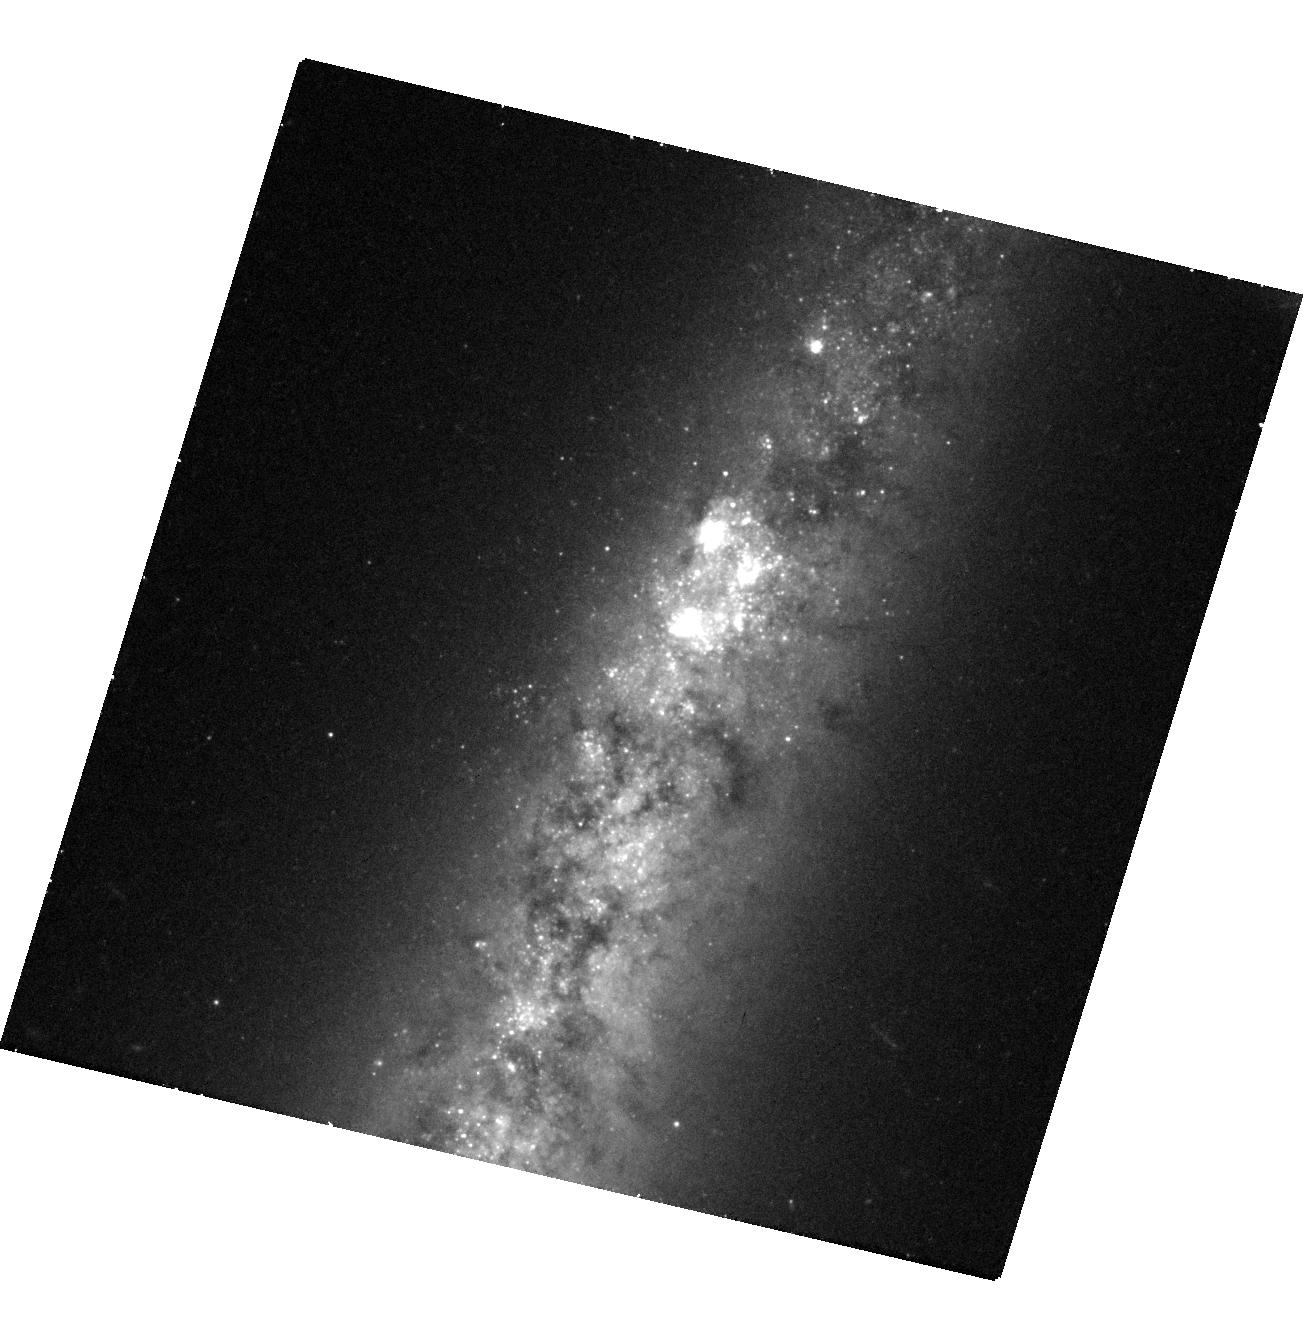
Target: SN2021HIZ
Instrument: WFC3/UVIS
Filter: F555W
Exposure: 41 min
Observation ID: hst_17413_34_wfc3_uvis_f555w_if8734

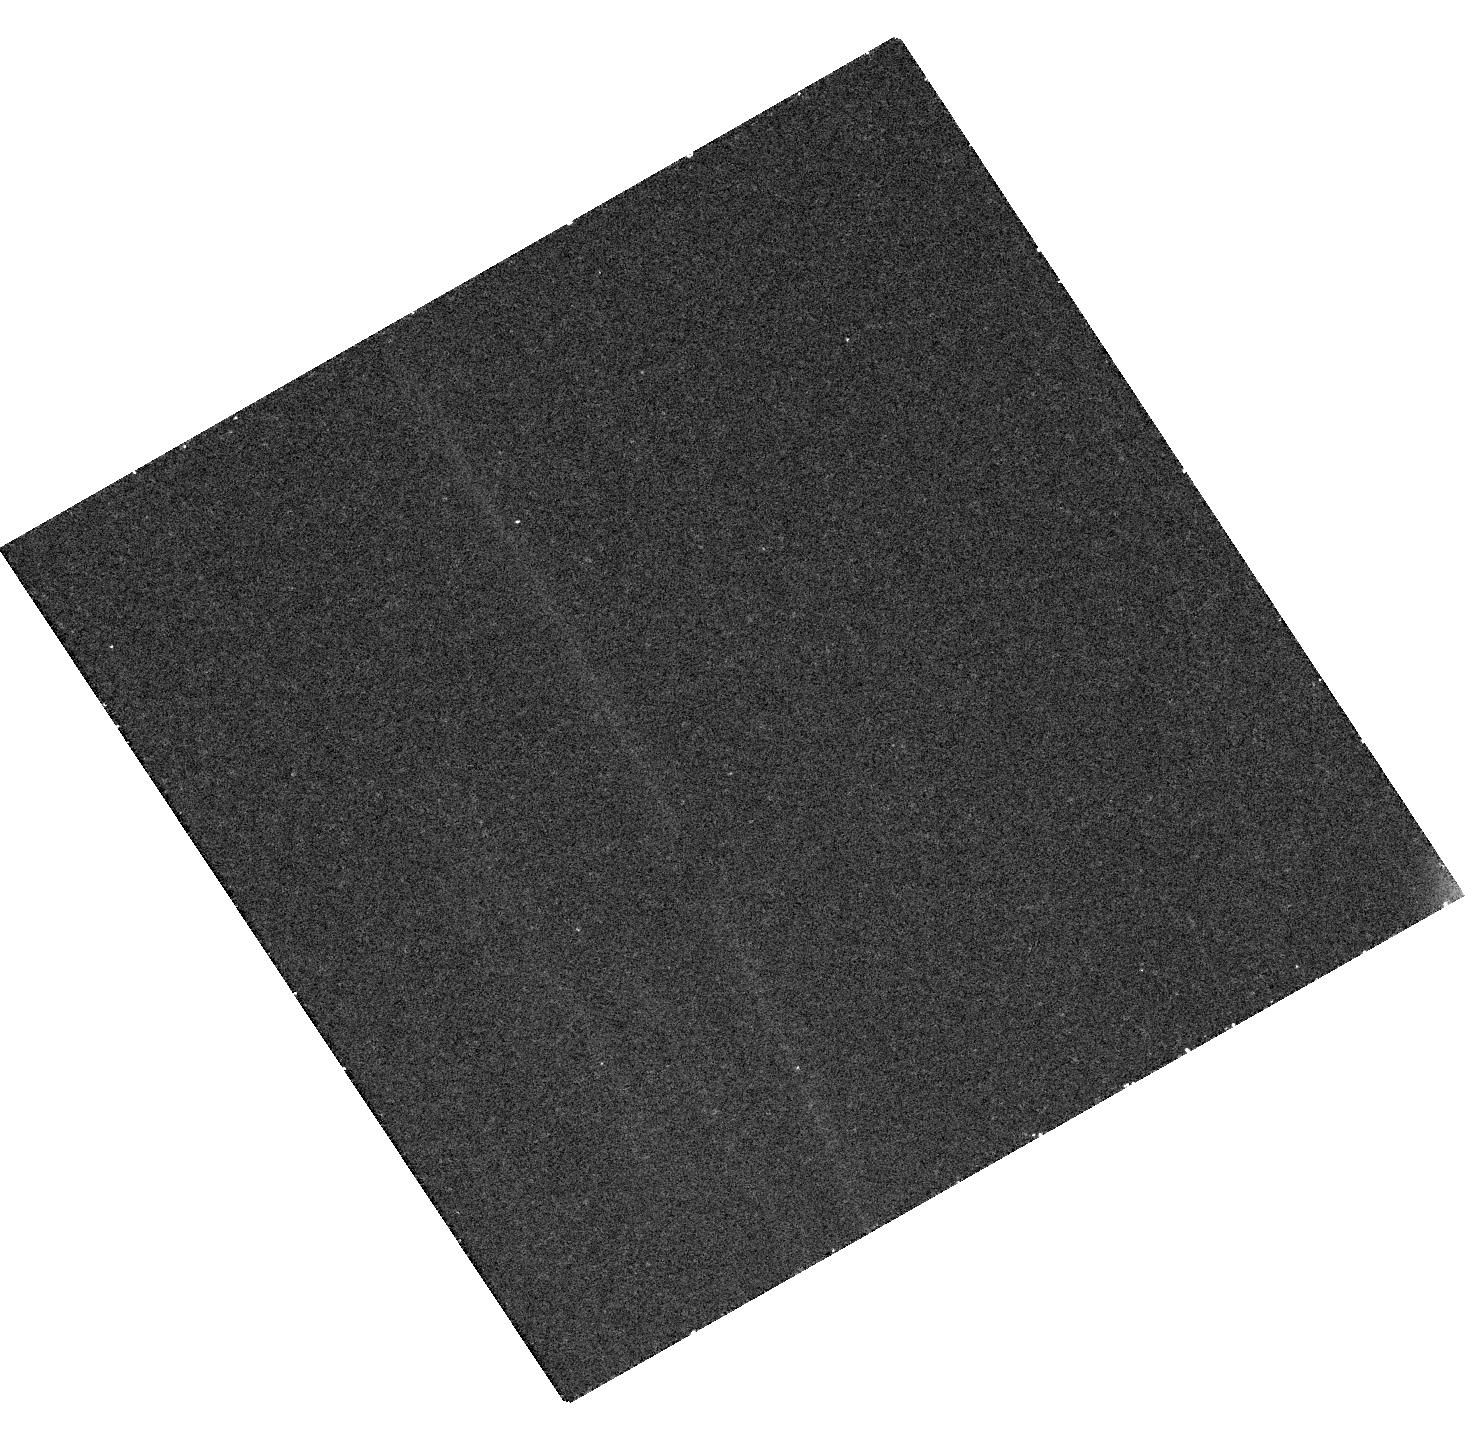
Target: SN2021RHU
Instrument: WFC3/UVIS
Filter: F555W
Exposure: 43 min
Observation ID: hst_17413_45_wfc3_uvis_f555w_if8745

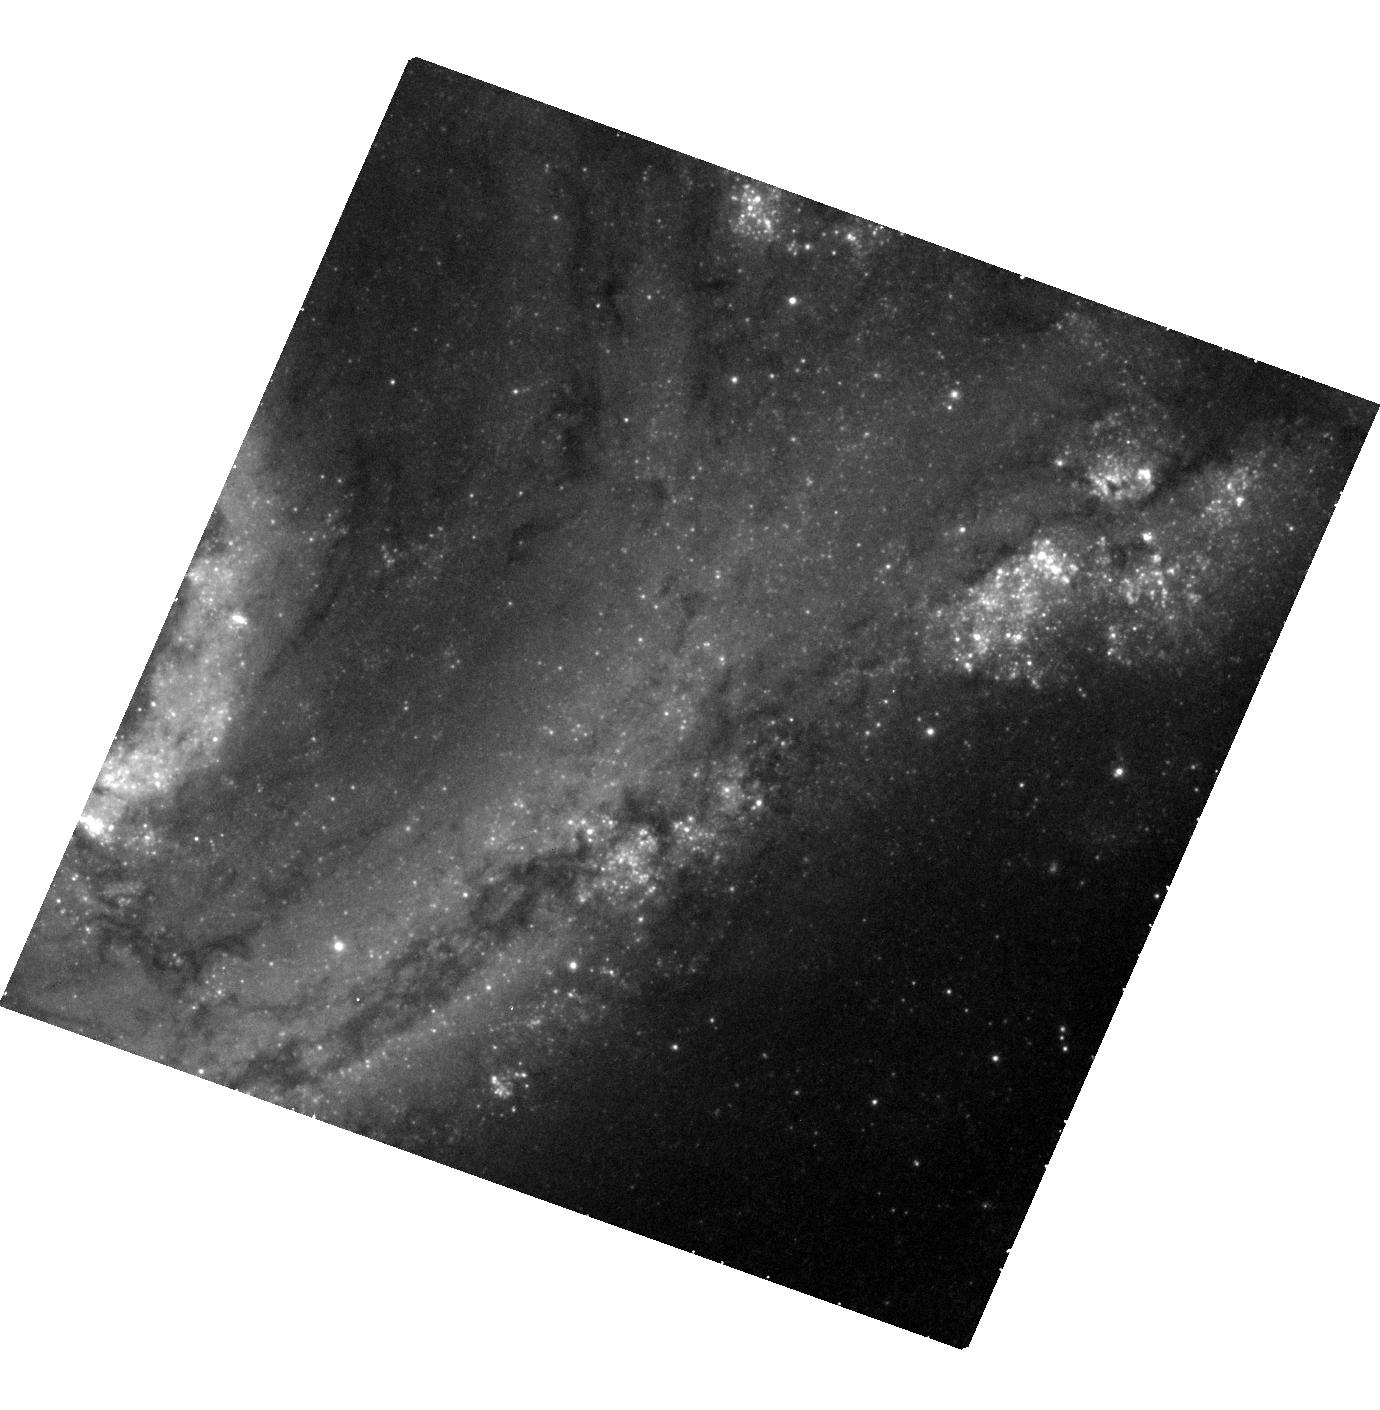
Target: SN2021PFS
Instrument: WFC3/UVIS
Filter: F555W
Exposure: 43 min
Observation ID: hst_17413_60_wfc3_uvis_f555w_if8760

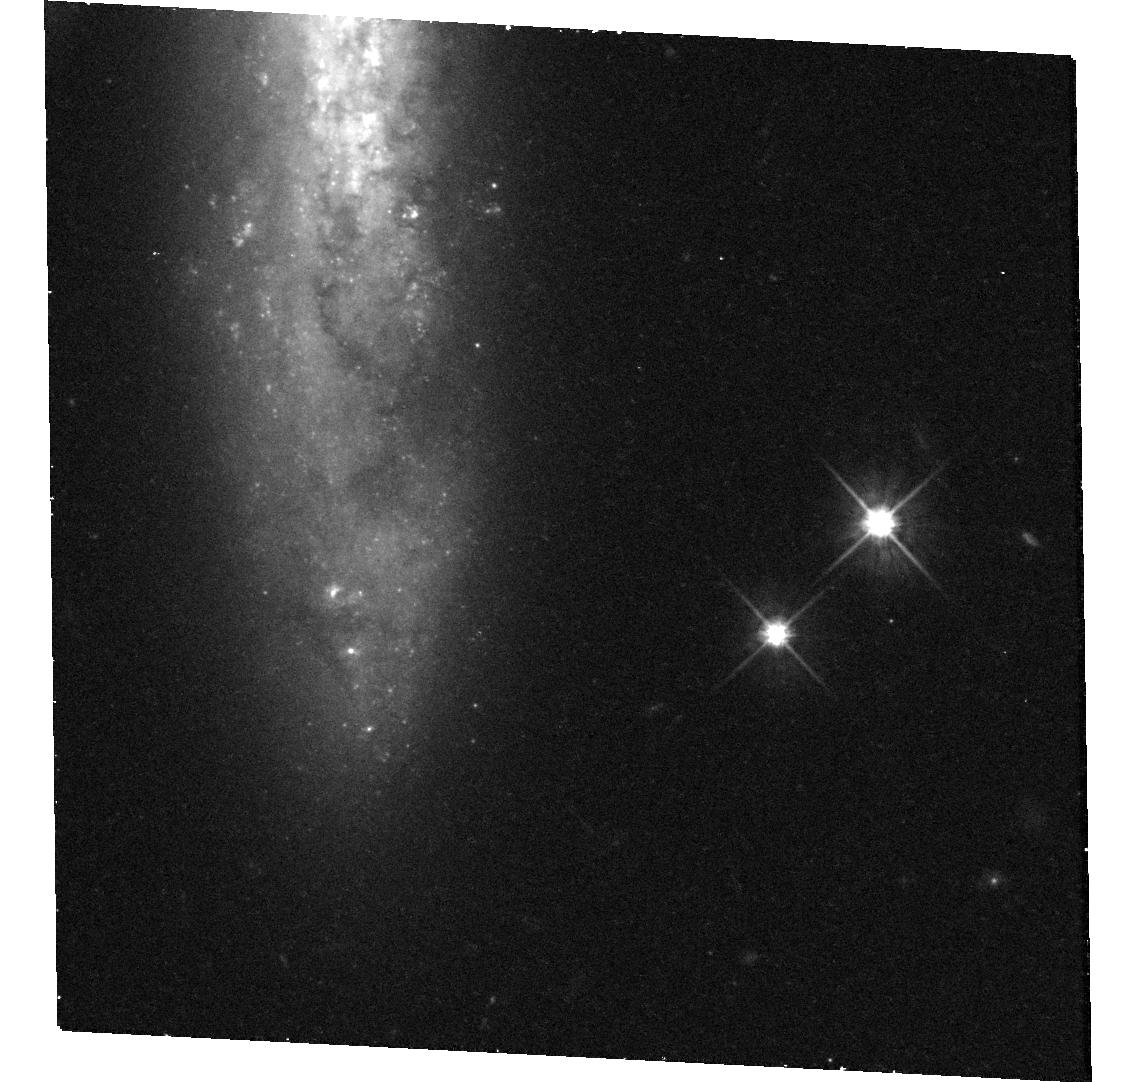
Target: SN2021XJU
Instrument: WFC3/UVIS
Filter: F555W
Exposure: 42 min
Observation ID: hst_17413_59_wfc3_uvis_f555w_if8759

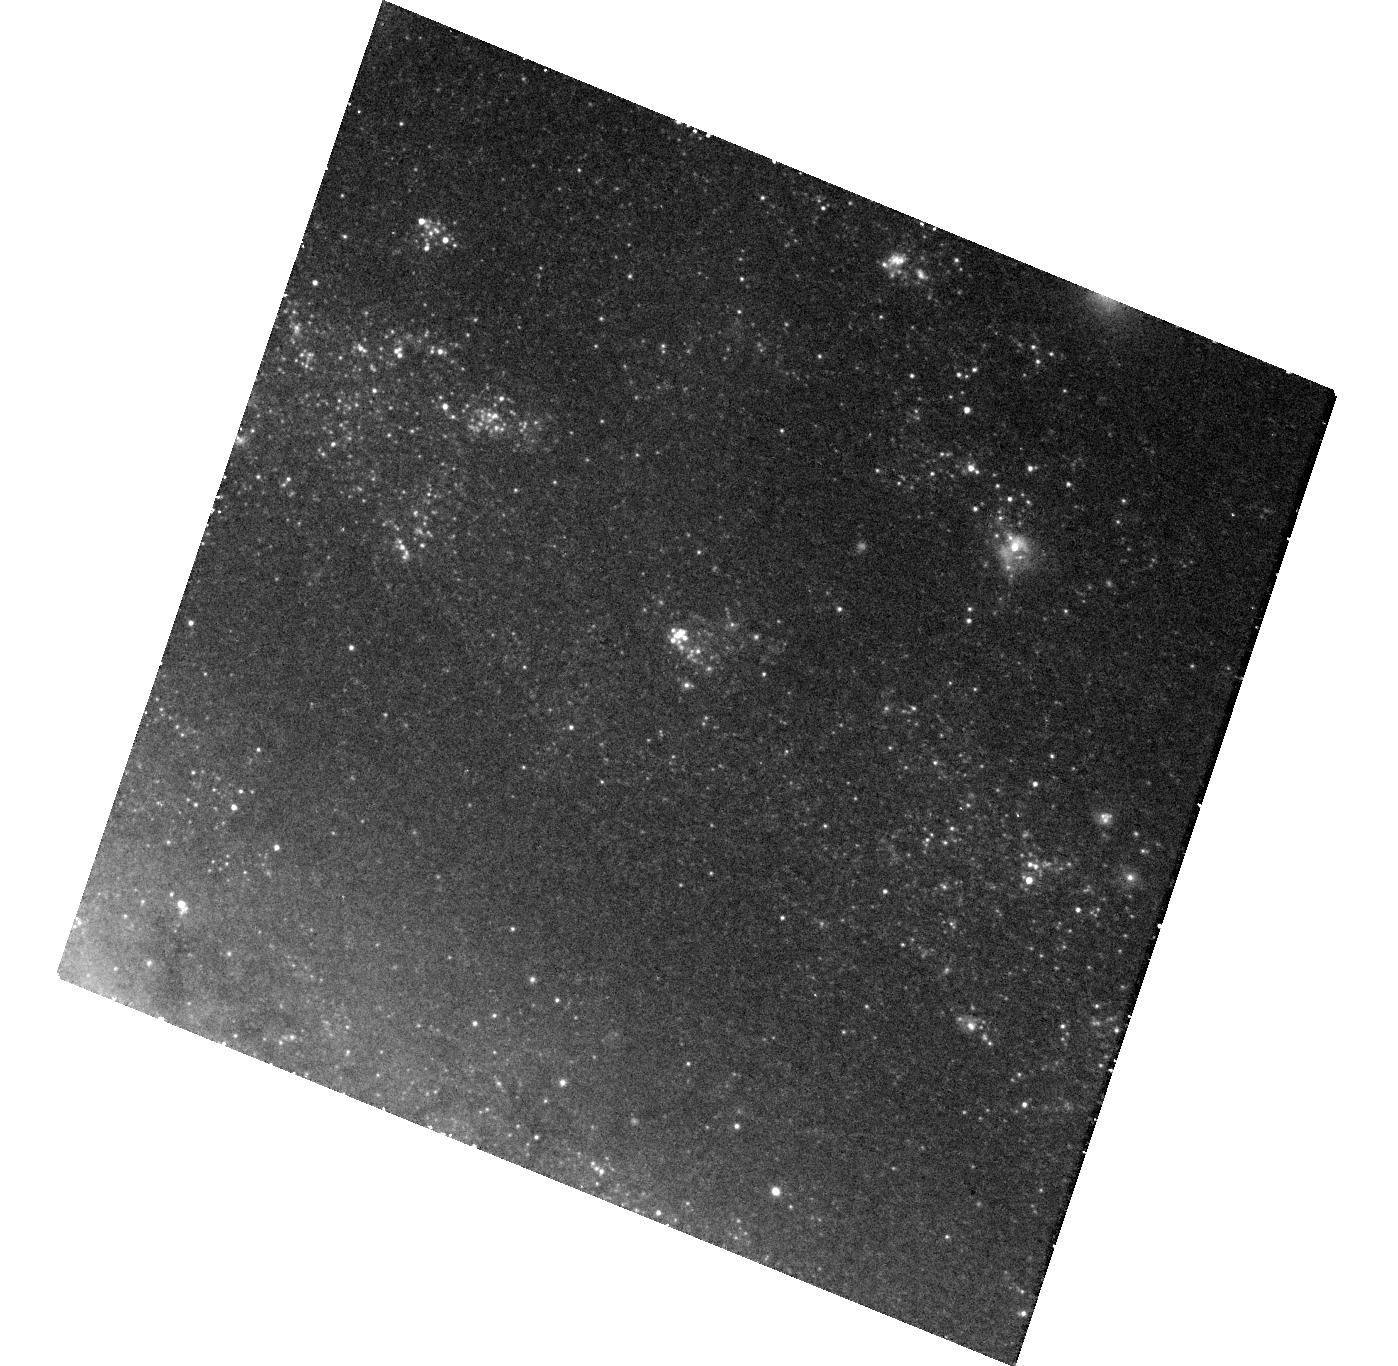
Target: SN2021PIT
Instrument: WFC3/UVIS
Filter: F555W
Exposure: 44 min
Observation ID: hst_17413_42_wfc3_uvis_f555w_if8742

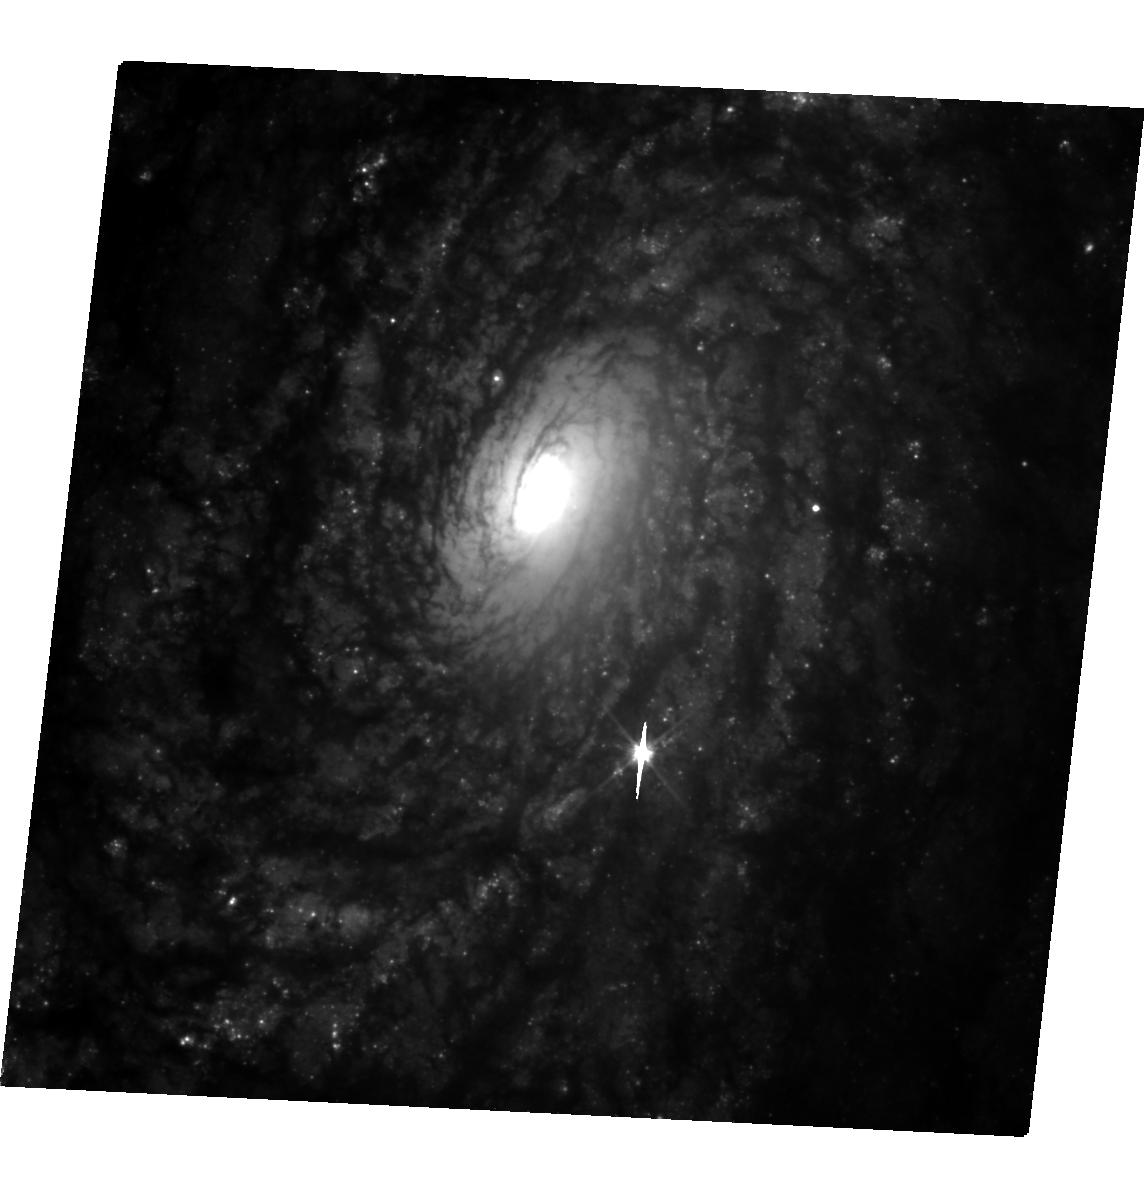
Target: SN2021J
Instrument: WFC3/UVIS
Filter: F555W
Exposure: 43 min
Observation ID: hst_17413_31_wfc3_uvis_f555w_if8731

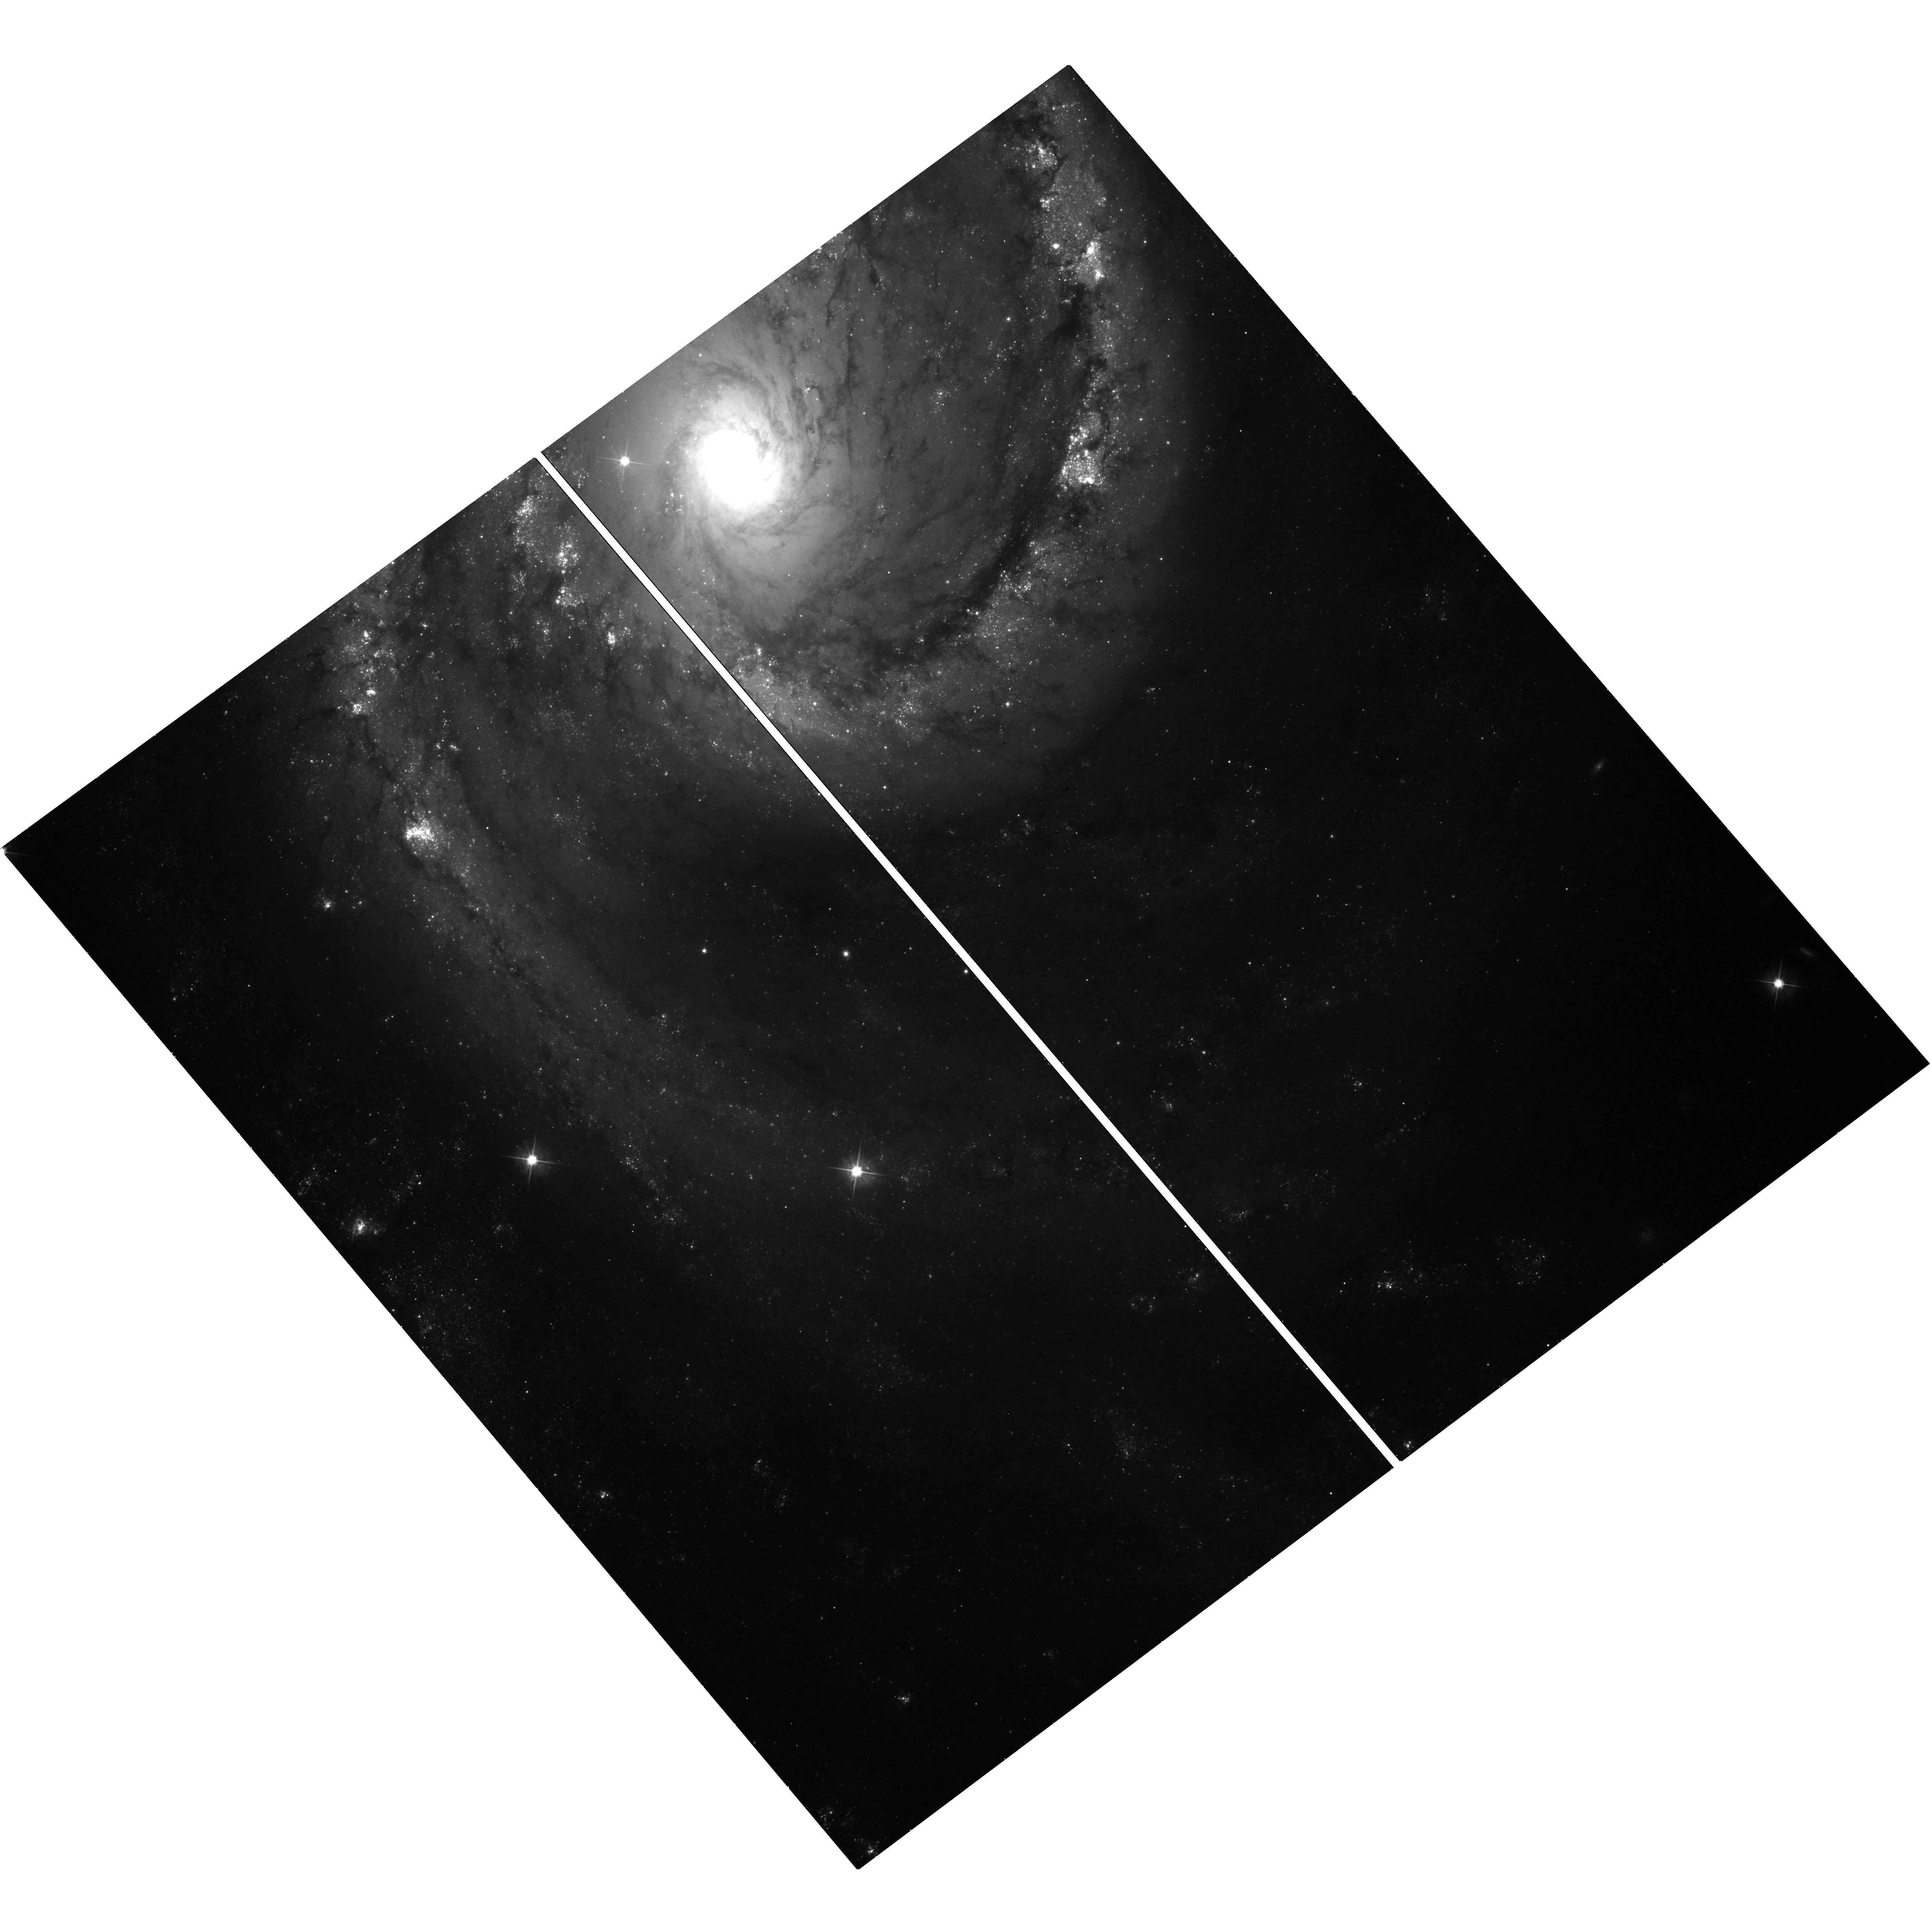
Target: SN2021AEFX
Instrument: WFC3/UVIS
Filter: F555W
Exposure: 19 min
Observation ID: hst_17413_55_wfc3_uvis_f555w_if8755

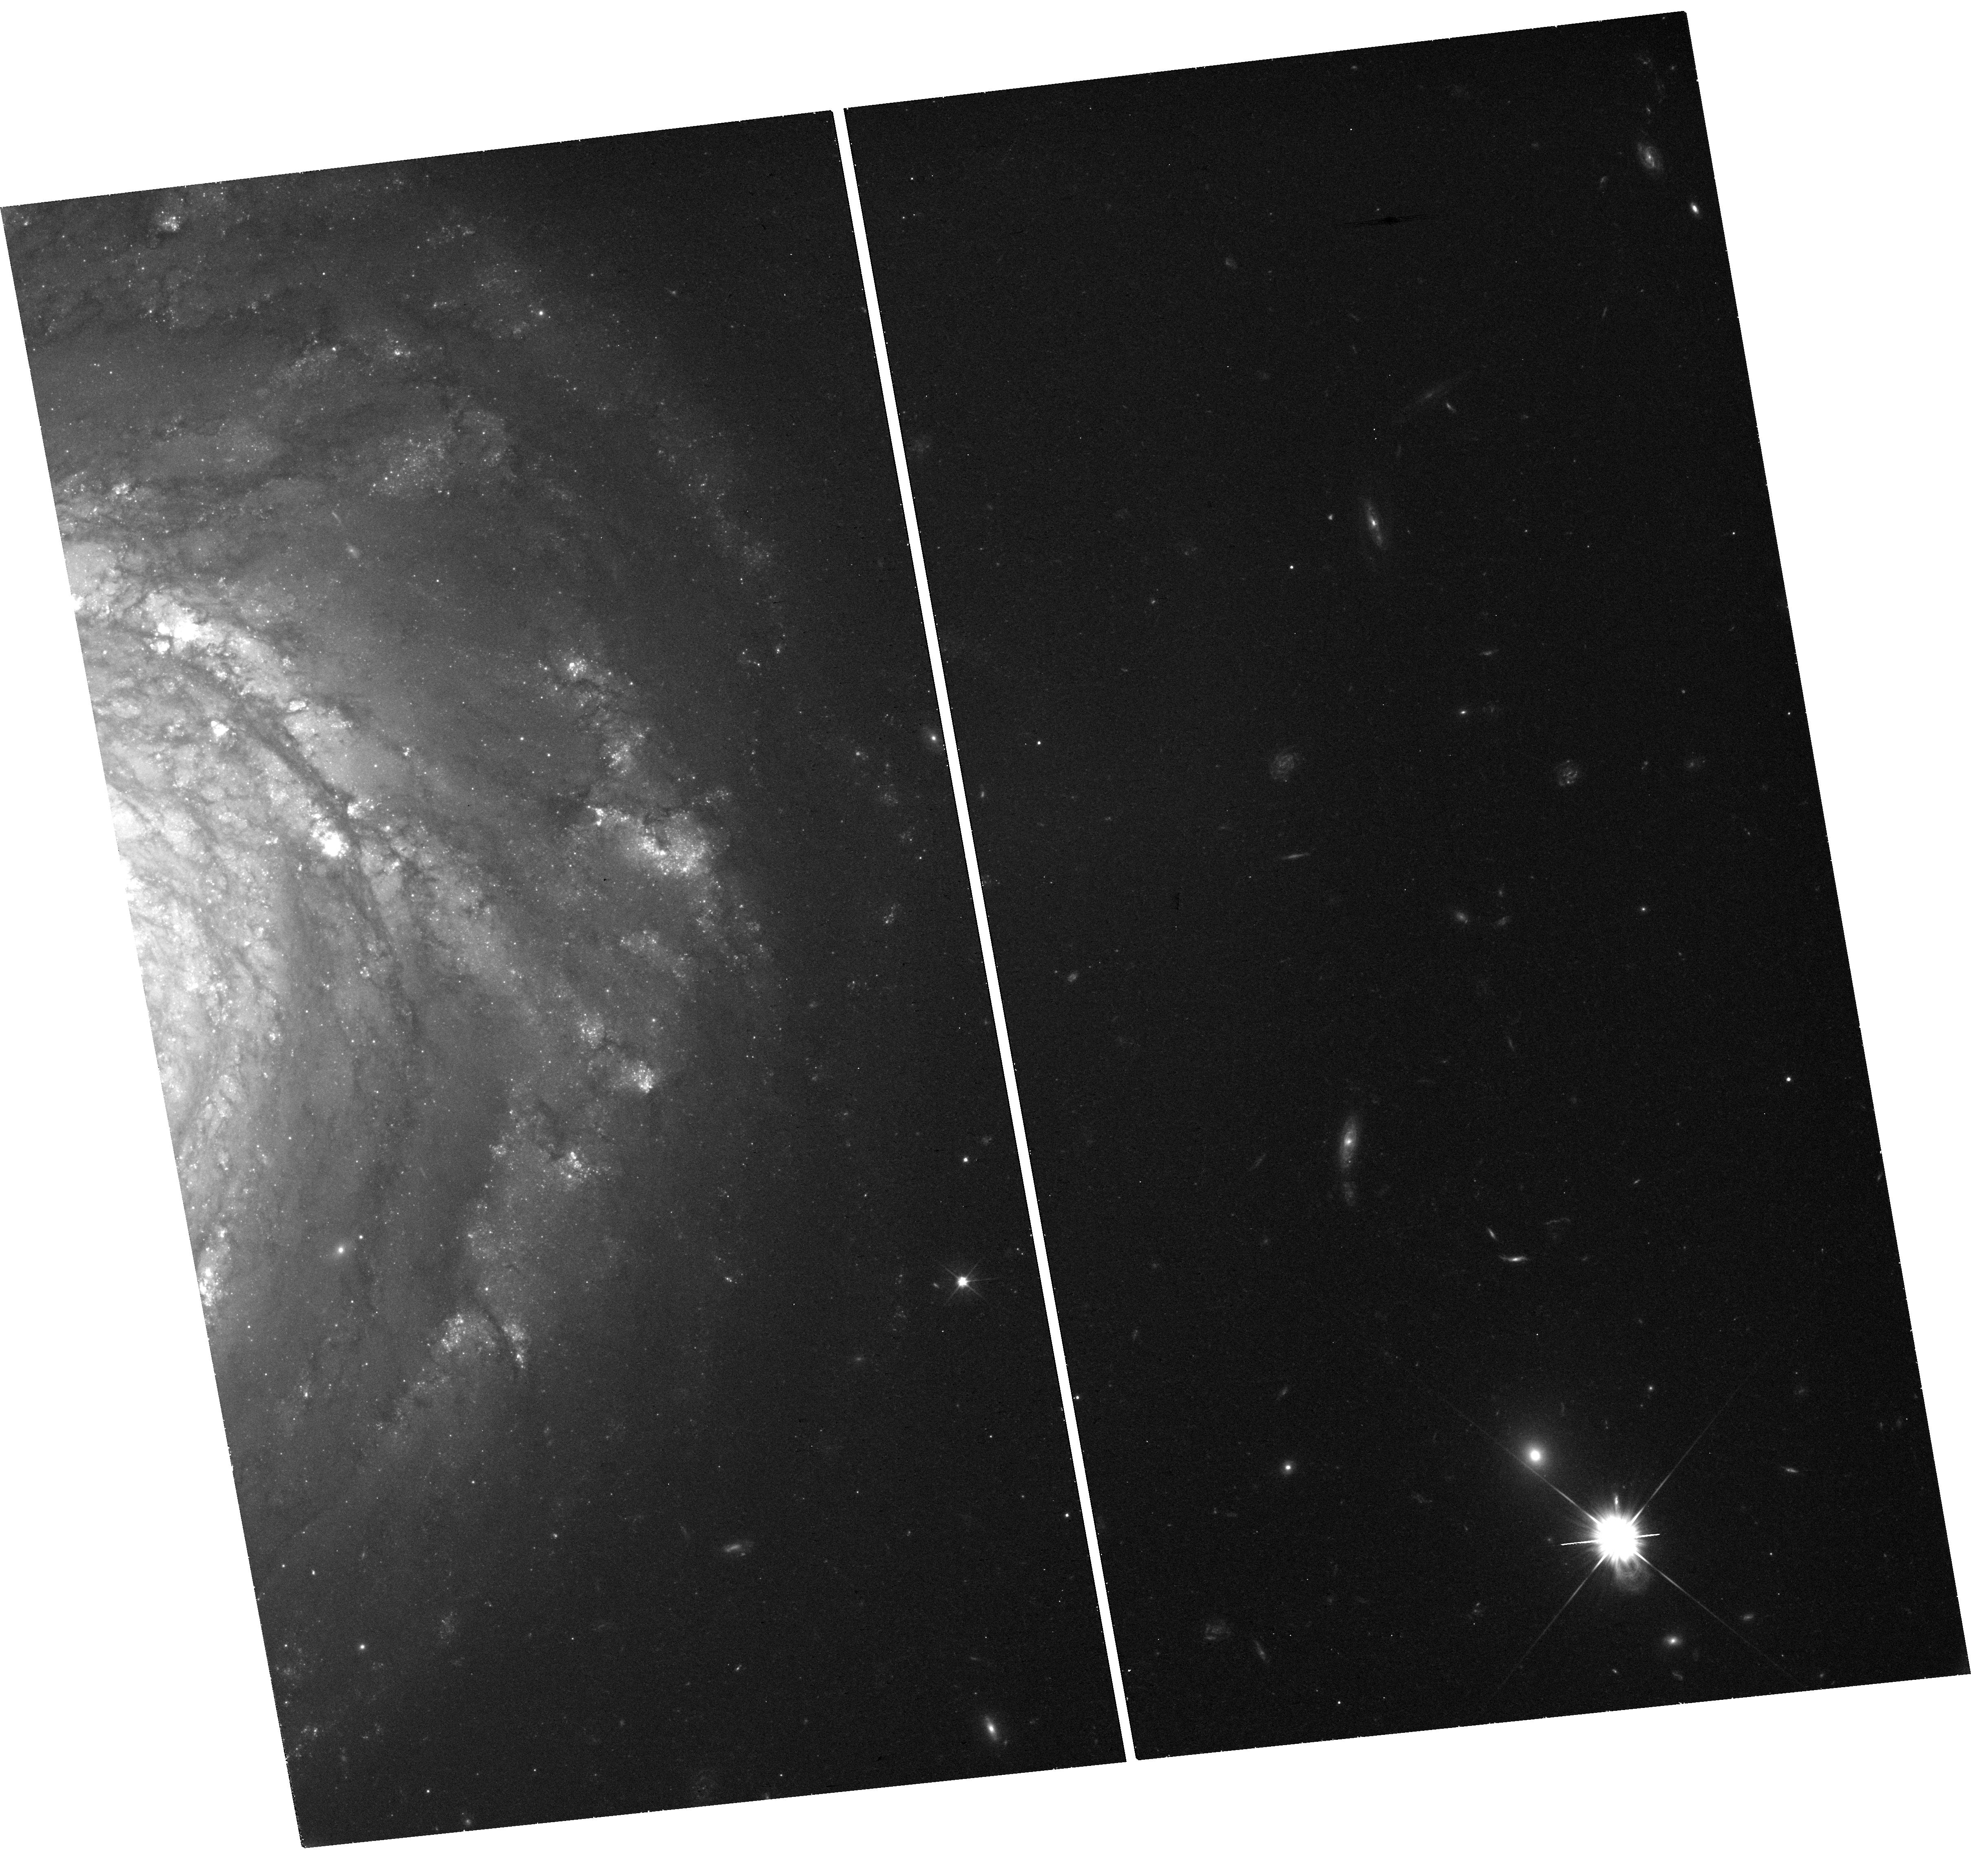
Target: SN2021HPR
Instrument: WFC3/UVIS
Filter: F555W
Exposure: 48 min
Observation ID: hst_17413_35_wfc3_uvis_f555w_if8735

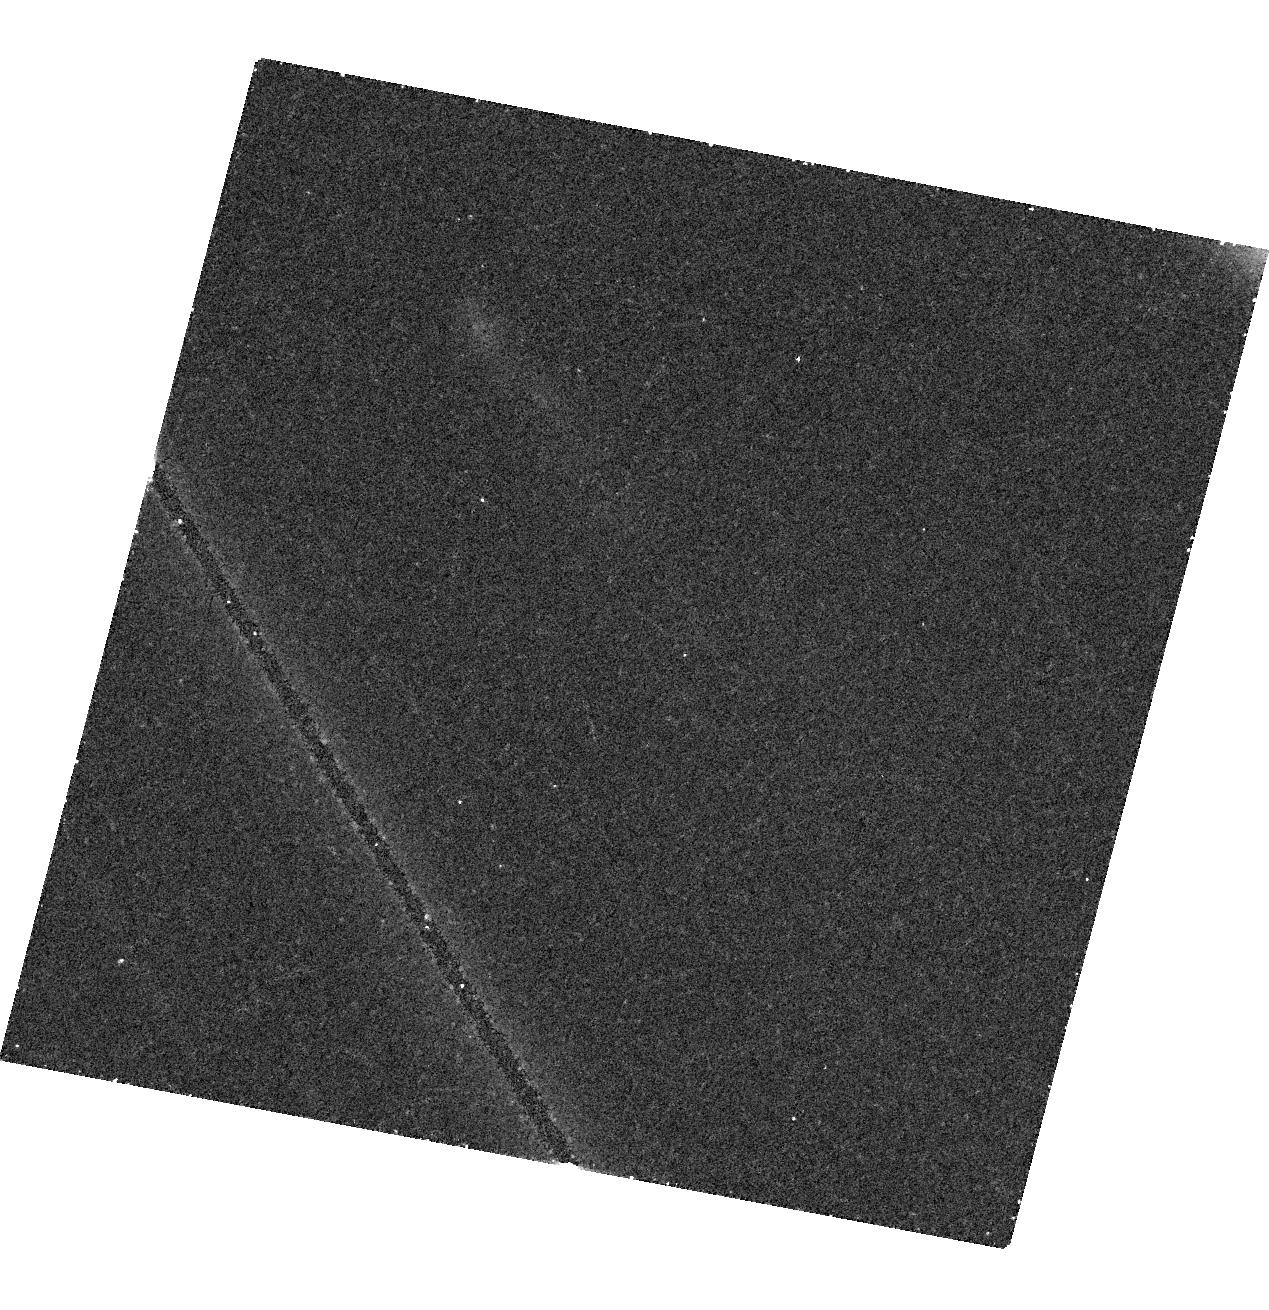
Target: SN2021SMJ
Instrument: WFC3/UVIS
Filter: F555W
Exposure: 43 min
Observation ID: hst_17413_47_wfc3_uvis_f555w_if8747

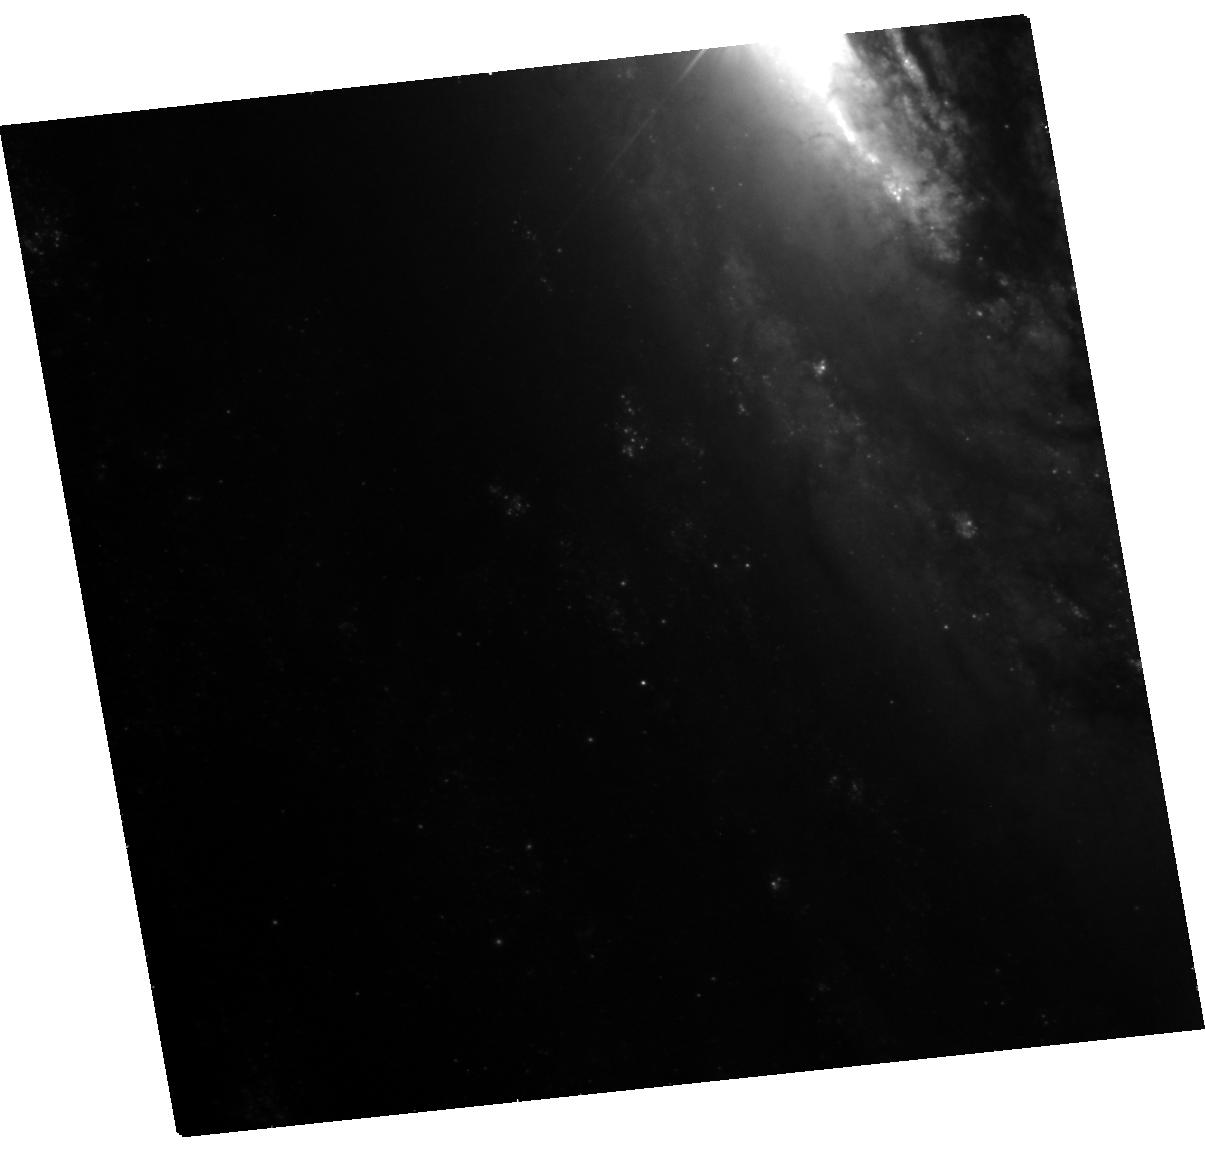
Target: SN2021JAD
Instrument: WFC3/UVIS
Filter: F555W
Exposure: 41 min
Observation ID: hst_17413_38_wfc3_uvis_f555w_if8738

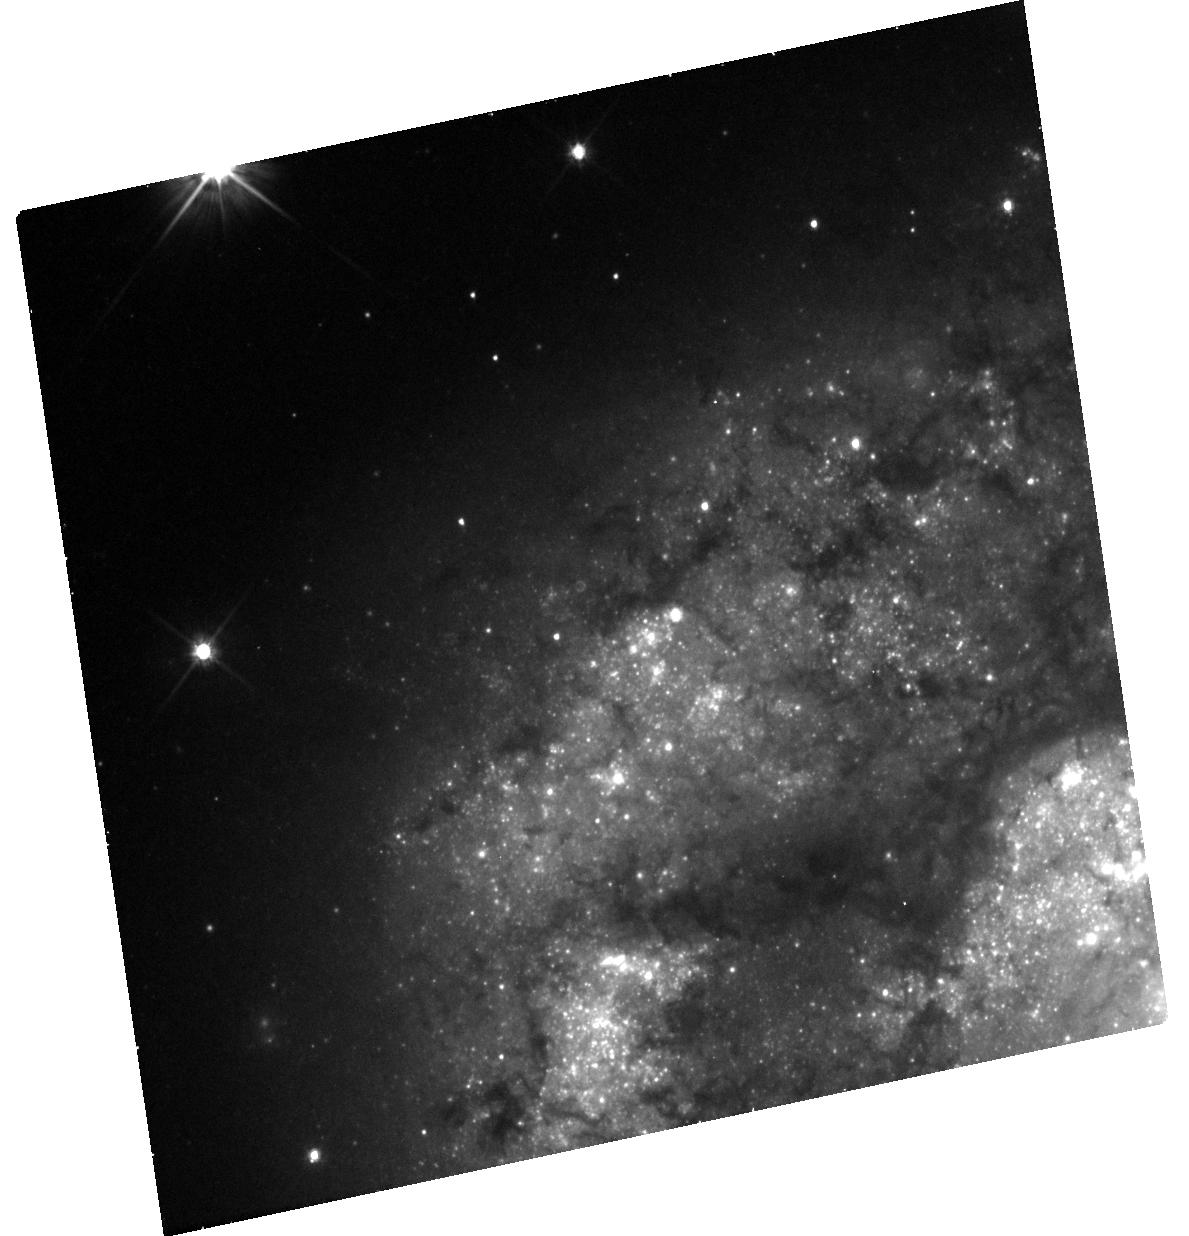
Target: SN2021TKM
Instrument: WFC3/UVIS
Filter: F555W
Exposure: 44 min
Observation ID: hst_17413_50_wfc3_uvis_f555w_if8750

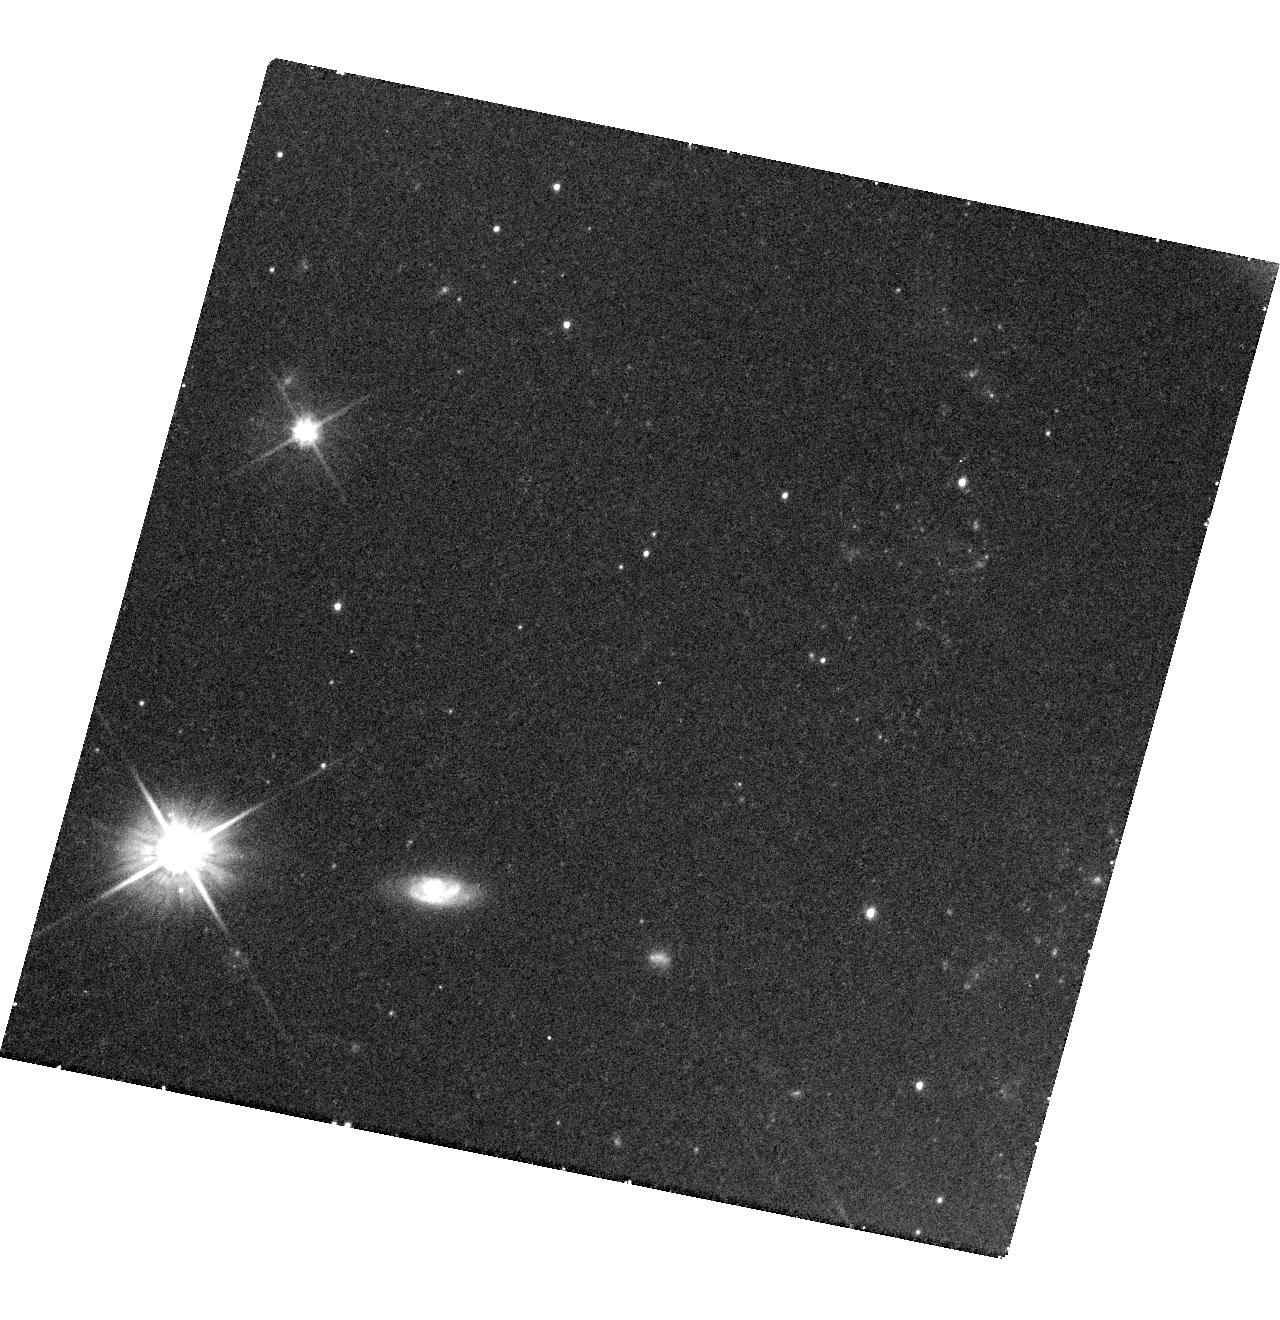
Target: SN2021WUF
Instrument: WFC3/UVIS
Filter: F555W
Exposure: 41 min
Observation ID: hst_17413_54_wfc3_uvis_f555w_if8754

Tripling the sample of late-time Type Ia supernovae (PI: Graur, Or)

Type Ia supernovae (SNe Ia) have long been used as standard candles to measure extragalactic distances and cosmological parameters. SNe Ia are portrayed as a homogeneous class, but there are actually several subtypes. Even the "normal" SNe Ia used for cosmology may not be homogeneous. Recently, the optical light curves of SNe Ia have been shown to slow down, relative to their earlier decline rate, at >800 days after explosion. Moreover, more luminous SNe Ia may slow down faster than less luminous objects. This correlation, which recalls the peak-light stretch-luminosity relation used to standardize SNe Ia, also hints at the existence of several production channels for normal SNe Ia, as no single explosion model can produce the full range of late-time light curves. But this new correlation is based on just 6 objects. We ask for 67 WFC3/UVIS orbits (with the F438W, F555W, and F814W filters) spread over Cycles 30-32 to observe 12 SNe Ia when they are 600-1200 days old. By tripling the sample of late-time SNe Ia, we will prove the existence of the new stretch-luminosity correlation at a significance of >5-sigma. The impact on SN cosmology will be twofold. First, a new stretch-luminosity correlation could further standardize SNe Ia and reduce systematic uncertainties. Second, strong evidence for the existence of multiple production channels for normal SNe Ia would force cosmologists to revisit their use of SNe Ia as a monolithic class. This experiment is time critical. Every year, on average, <5 SNe Ia can be used for this experiment. We are lucky to have 12 targets to work with this year; this chance may not come again during HST's remaining lifetime.